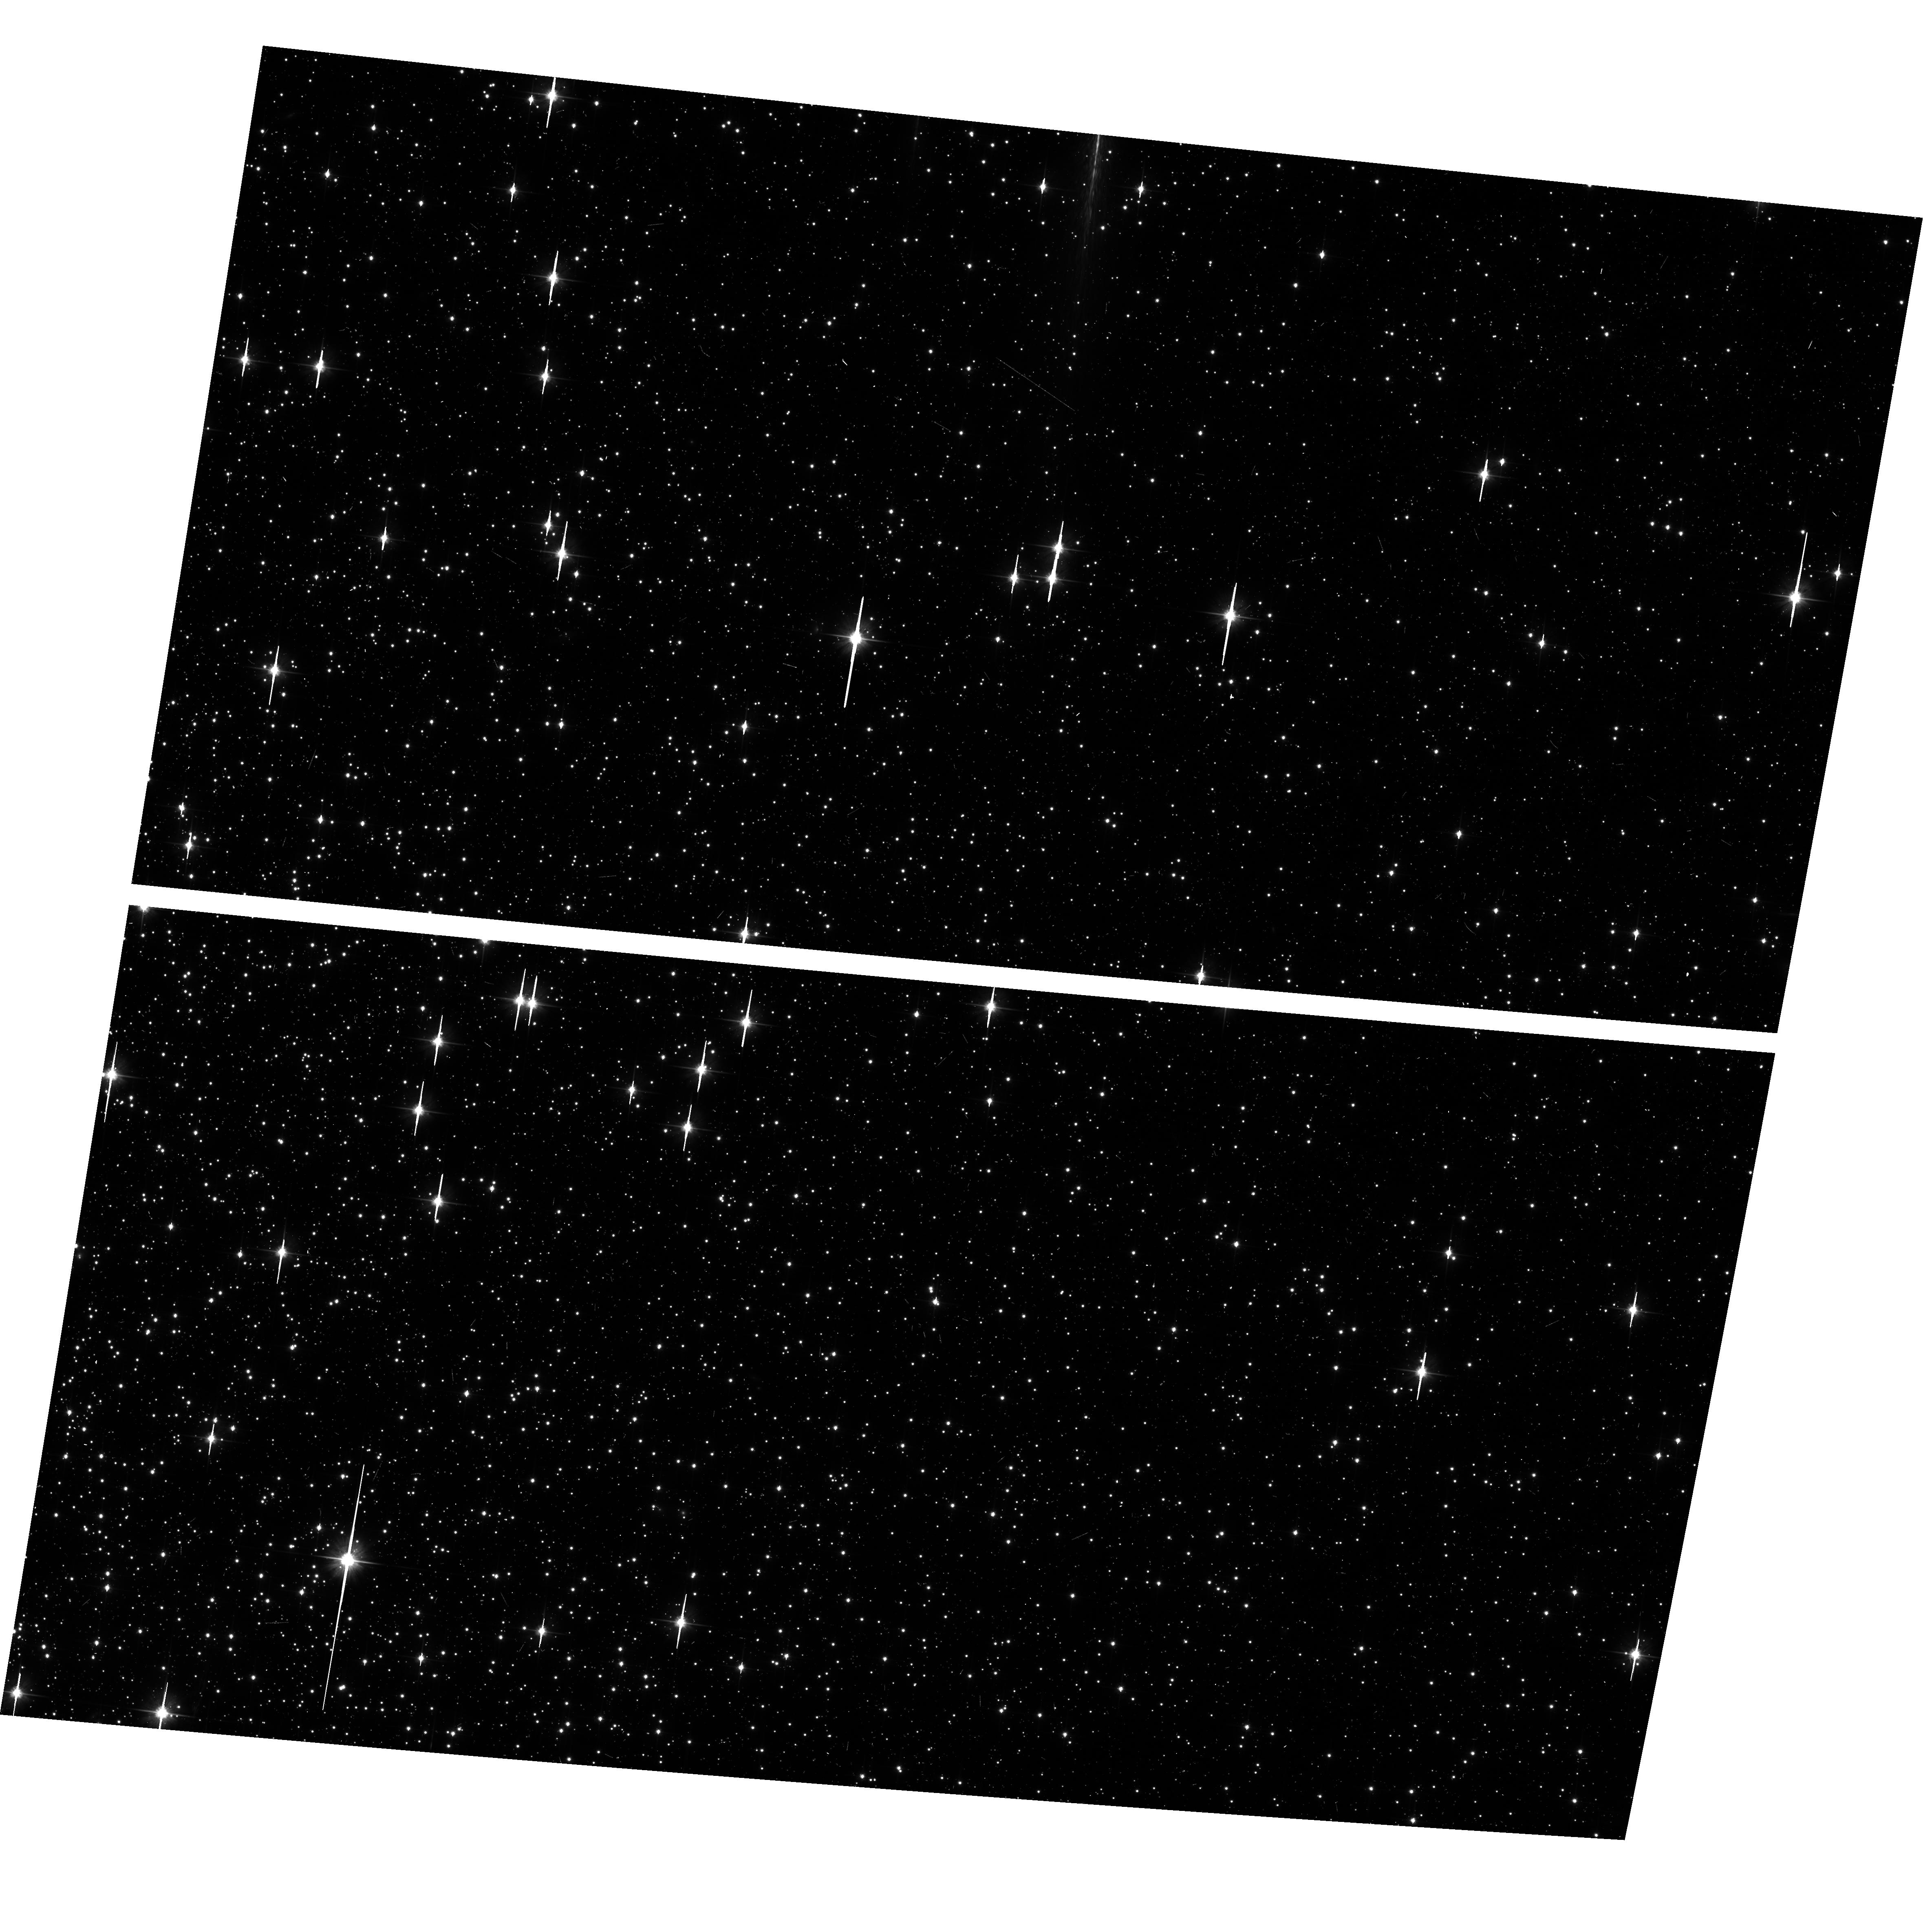
Target: NGC104-WFC
Instrument: ACS/WFC
Filter: F606W
Exposure: 6 min
Observation ID: hst_12389_02_acs_wfc_f606w_jbms02

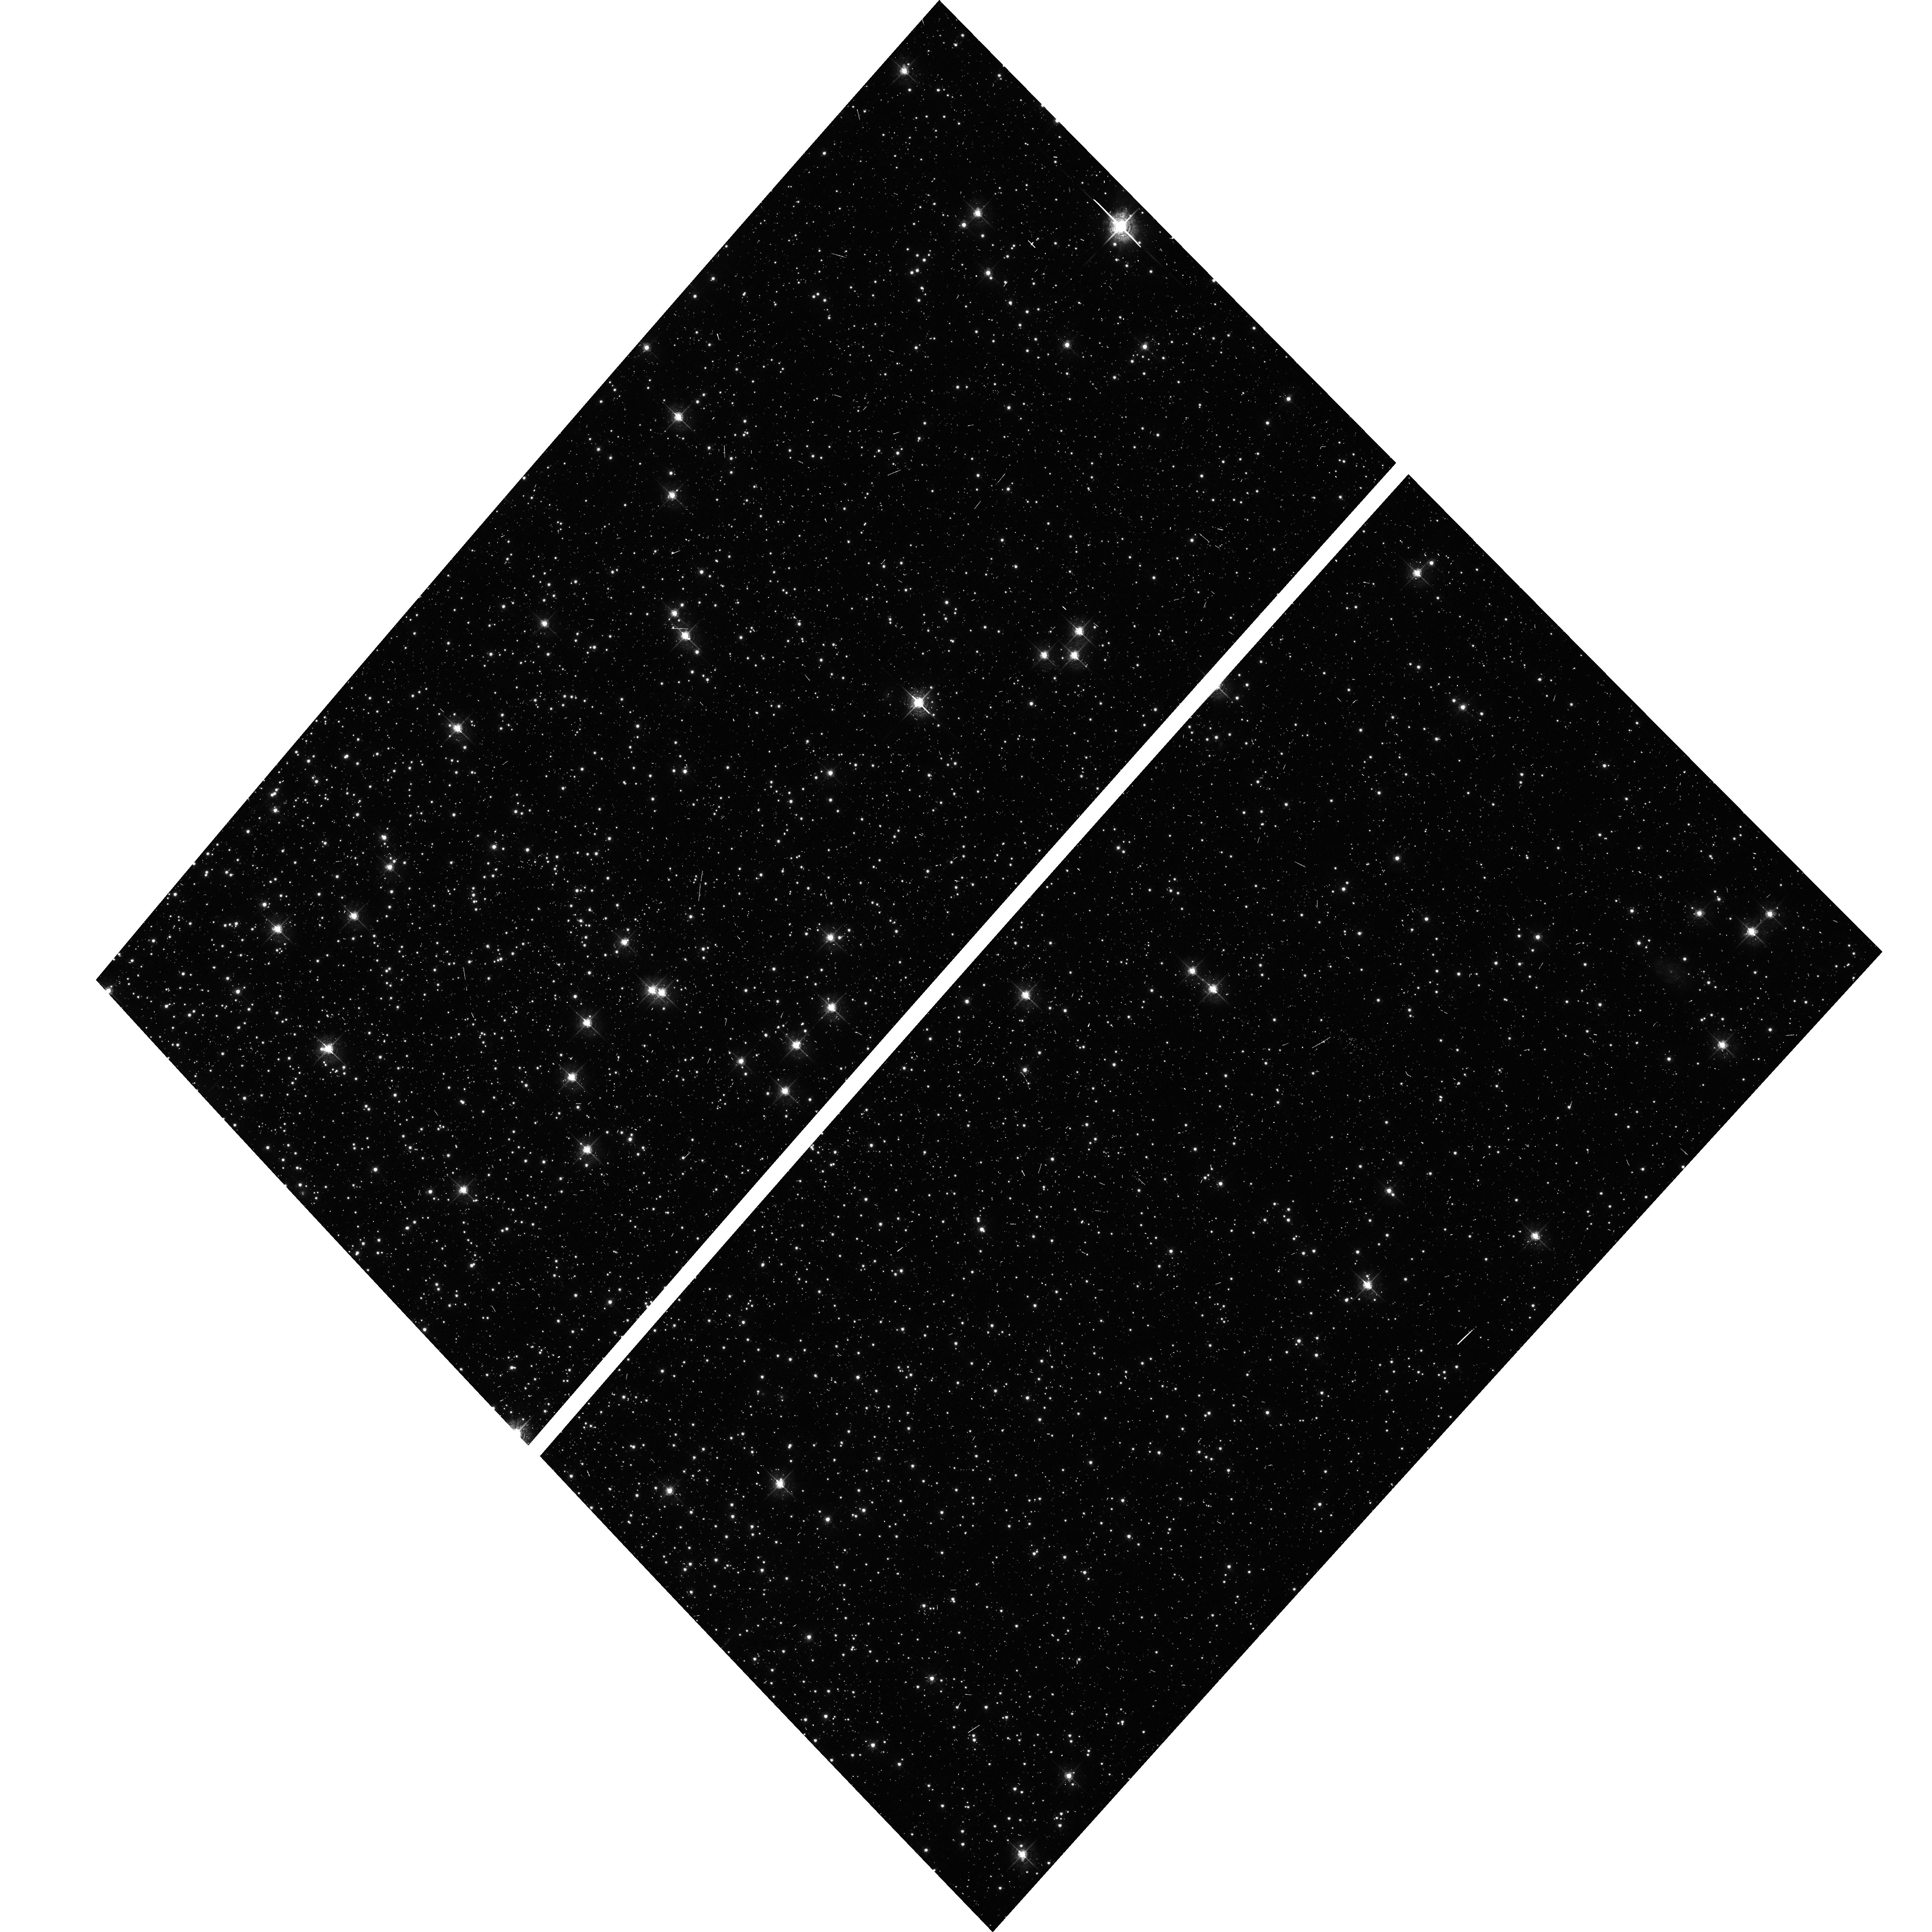
Target: NGC104-WFC
Instrument: ACS/WFC
Filter: F550M
Exposure: 6 min
Observation ID: hst_12389_01_acs_wfc_f550m_jbms01

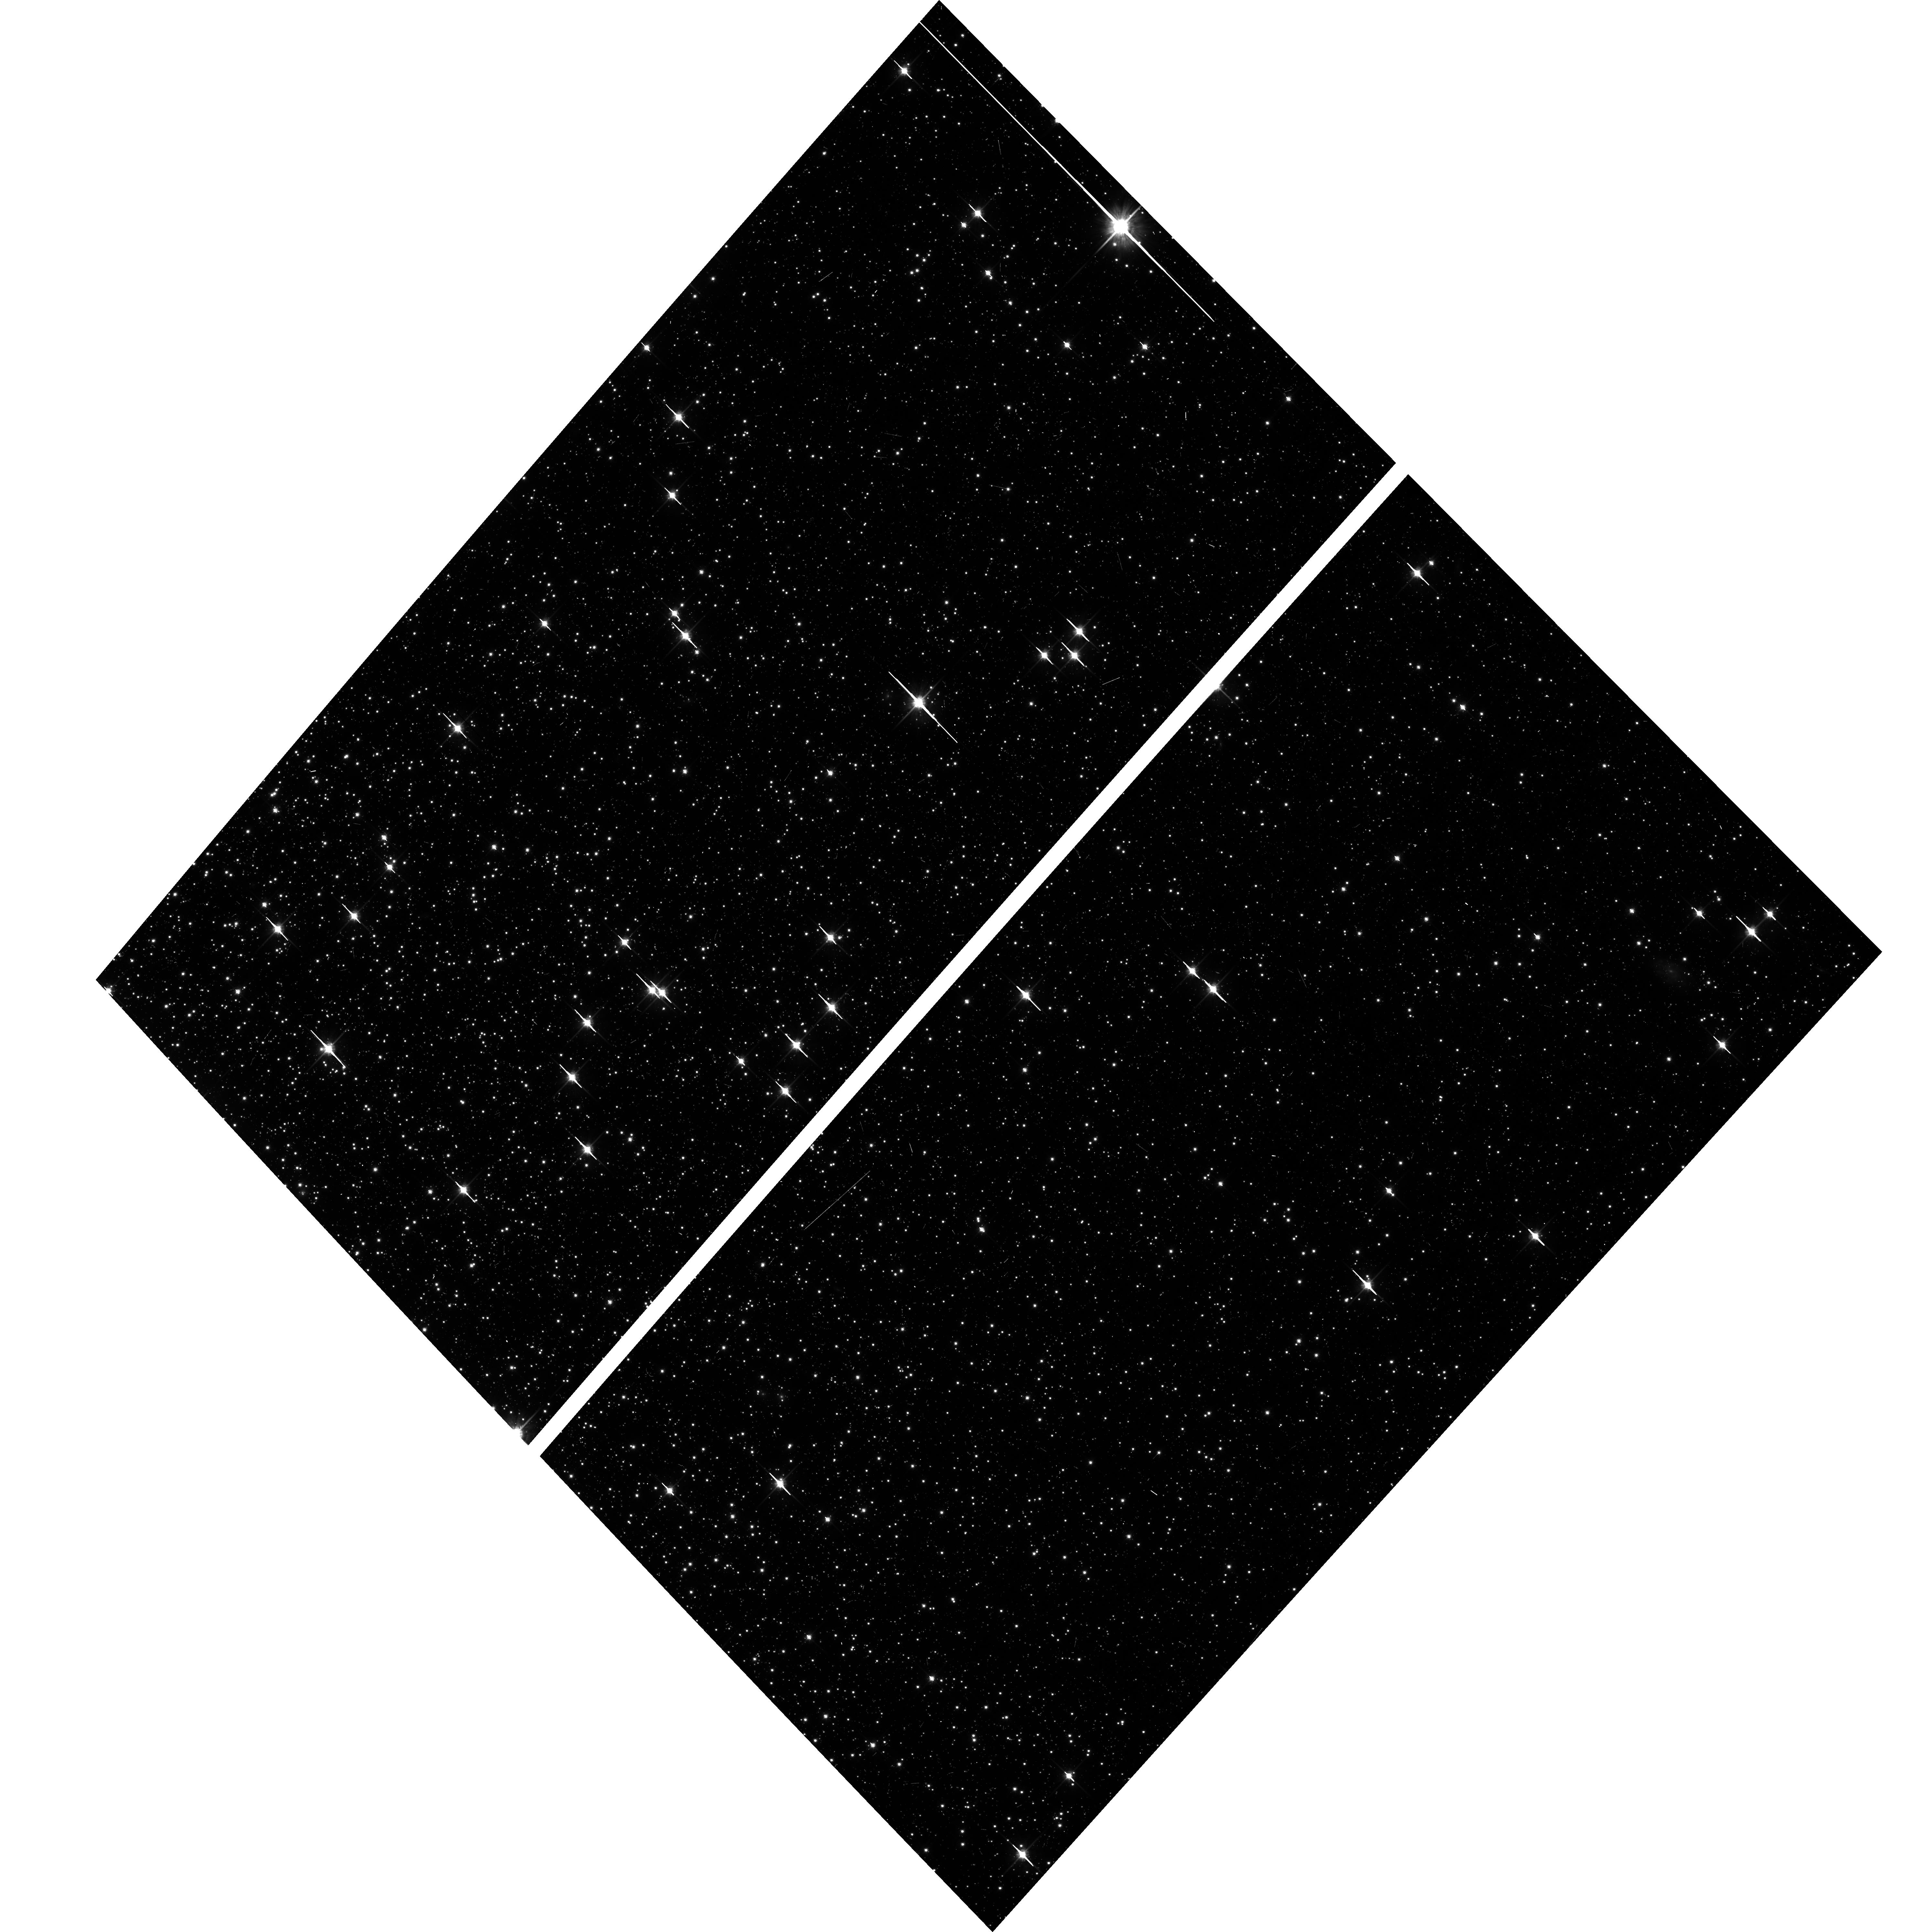
Target: NGC104-WFC
Instrument: ACS/WFC
Filter: F814W
Exposure: 6 min
Observation ID: hst_12389_01_acs_wfc_f814w_jbms01

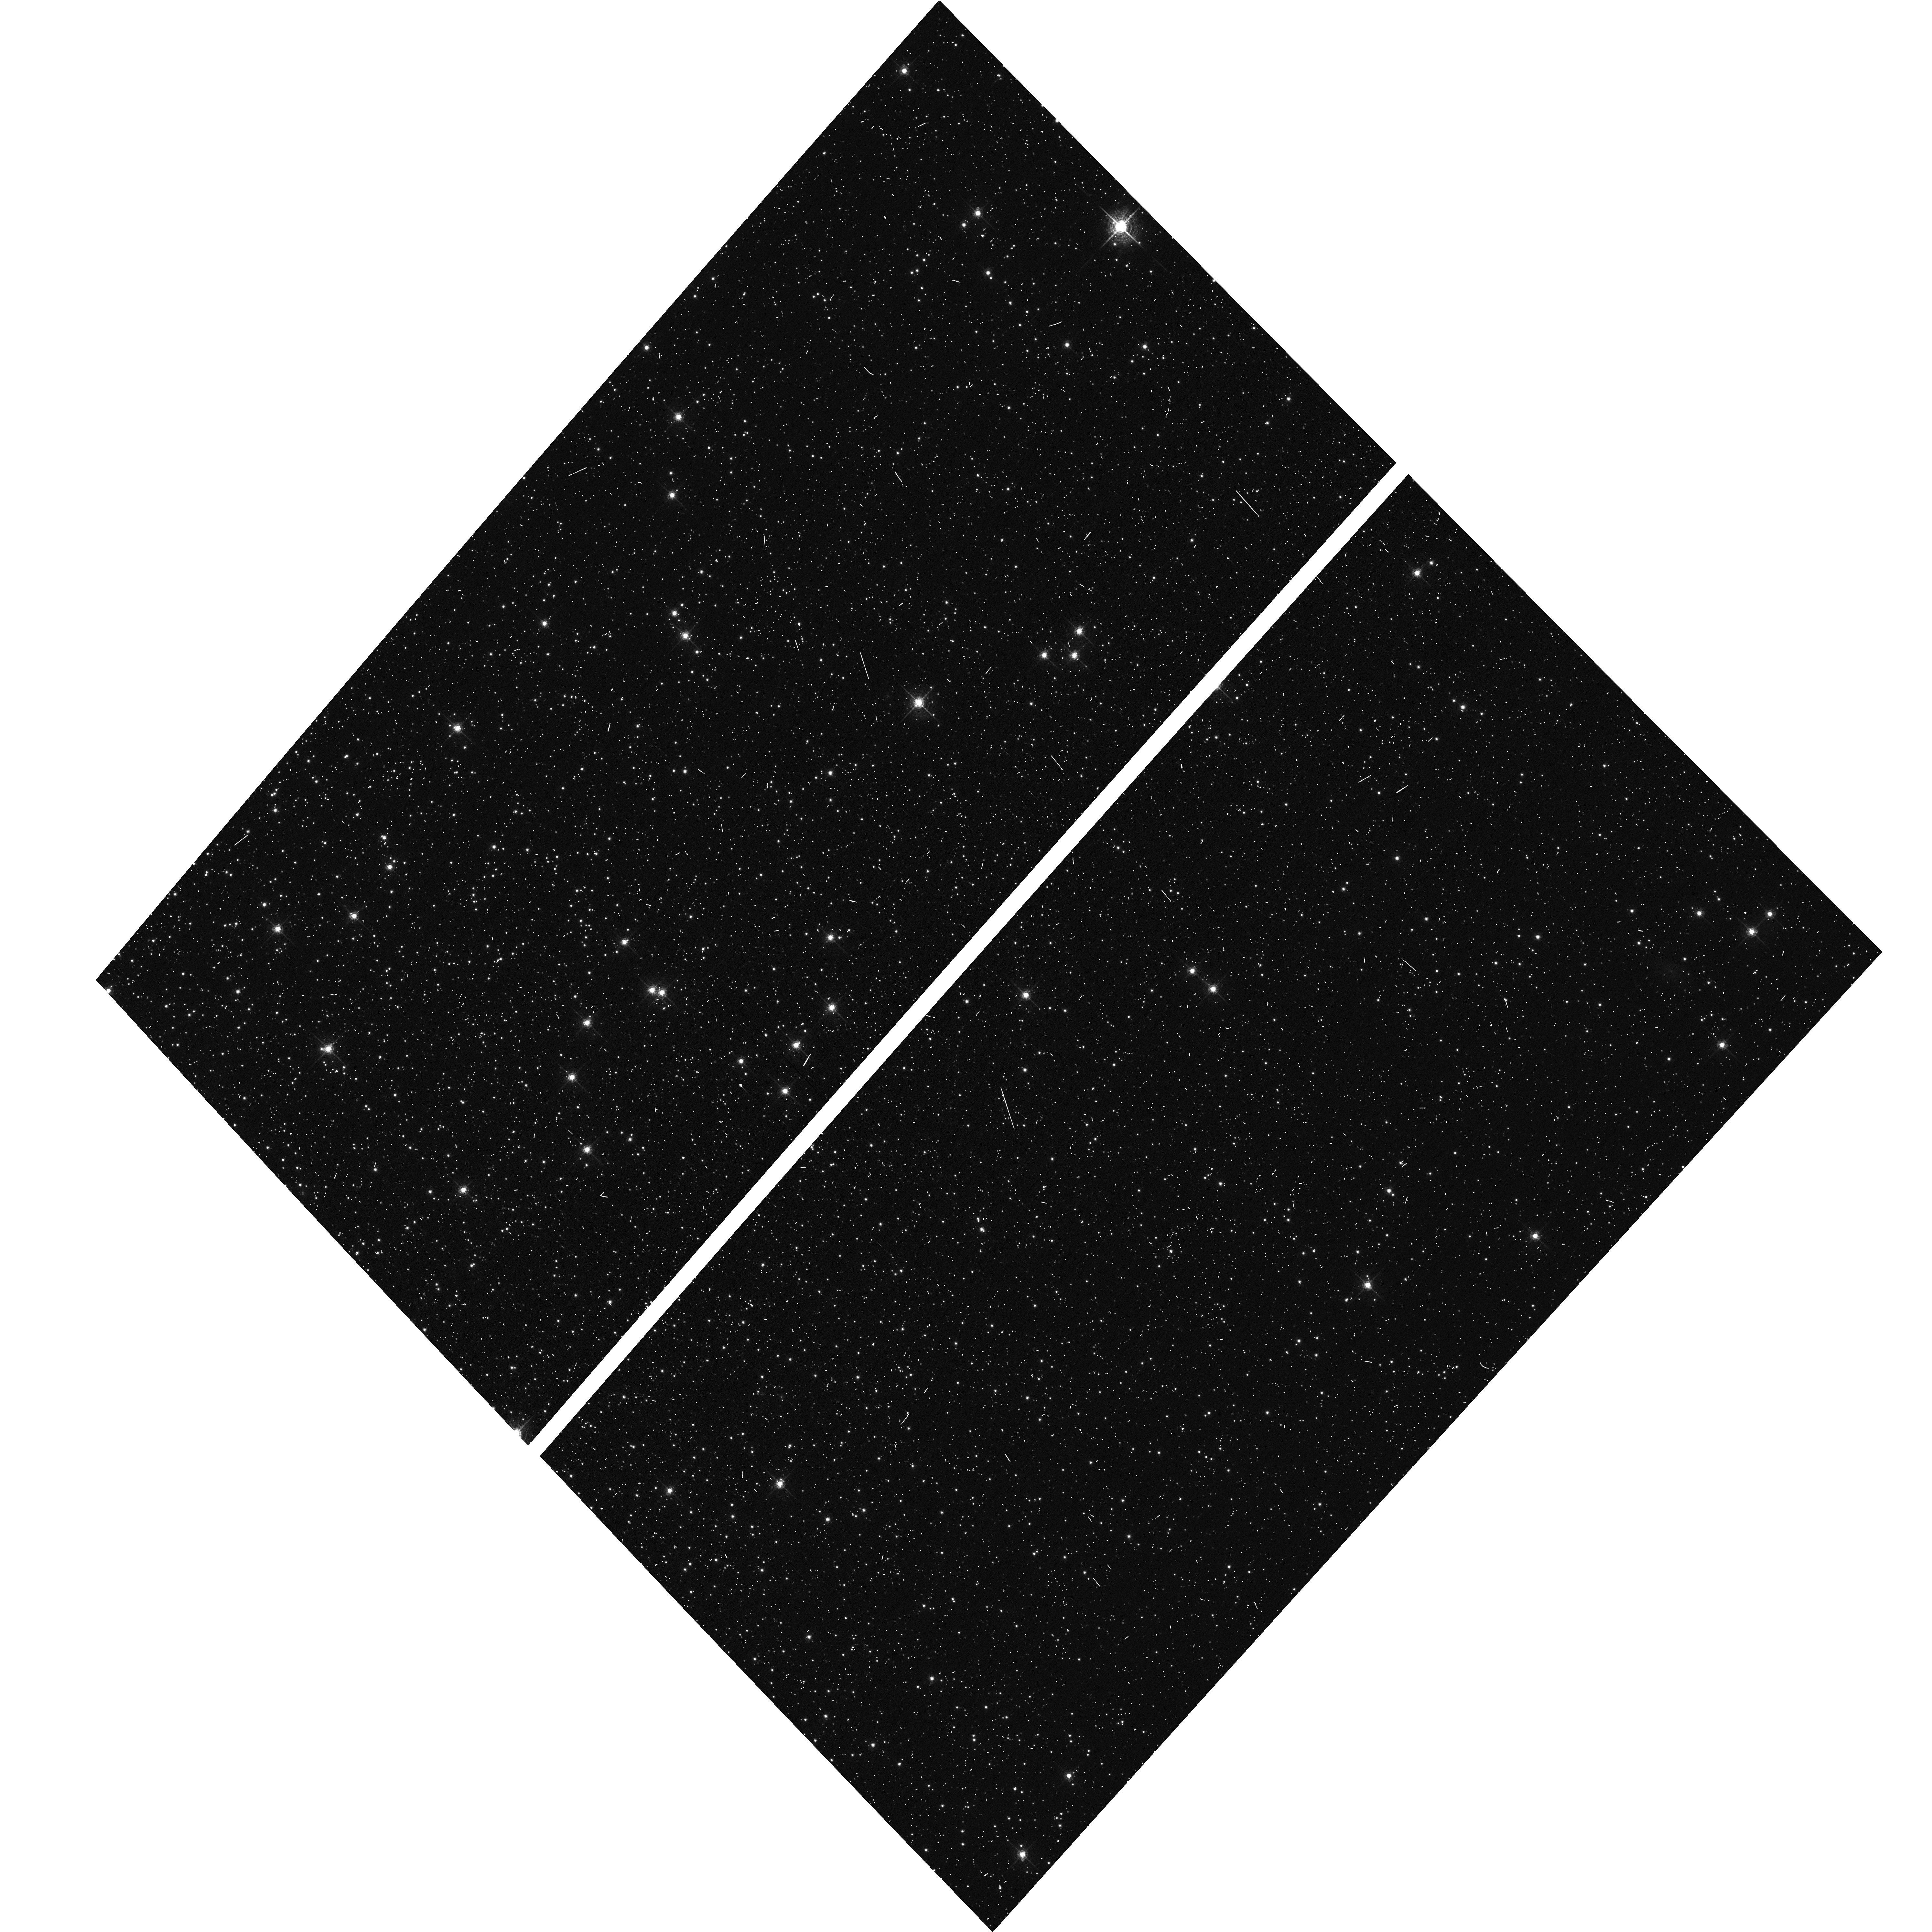
Target: NGC104-WFC
Instrument: ACS/WFC
Filter: F658N
Exposure: 6 min
Observation ID: hst_12389_01_acs_wfc_f658n_jbms01

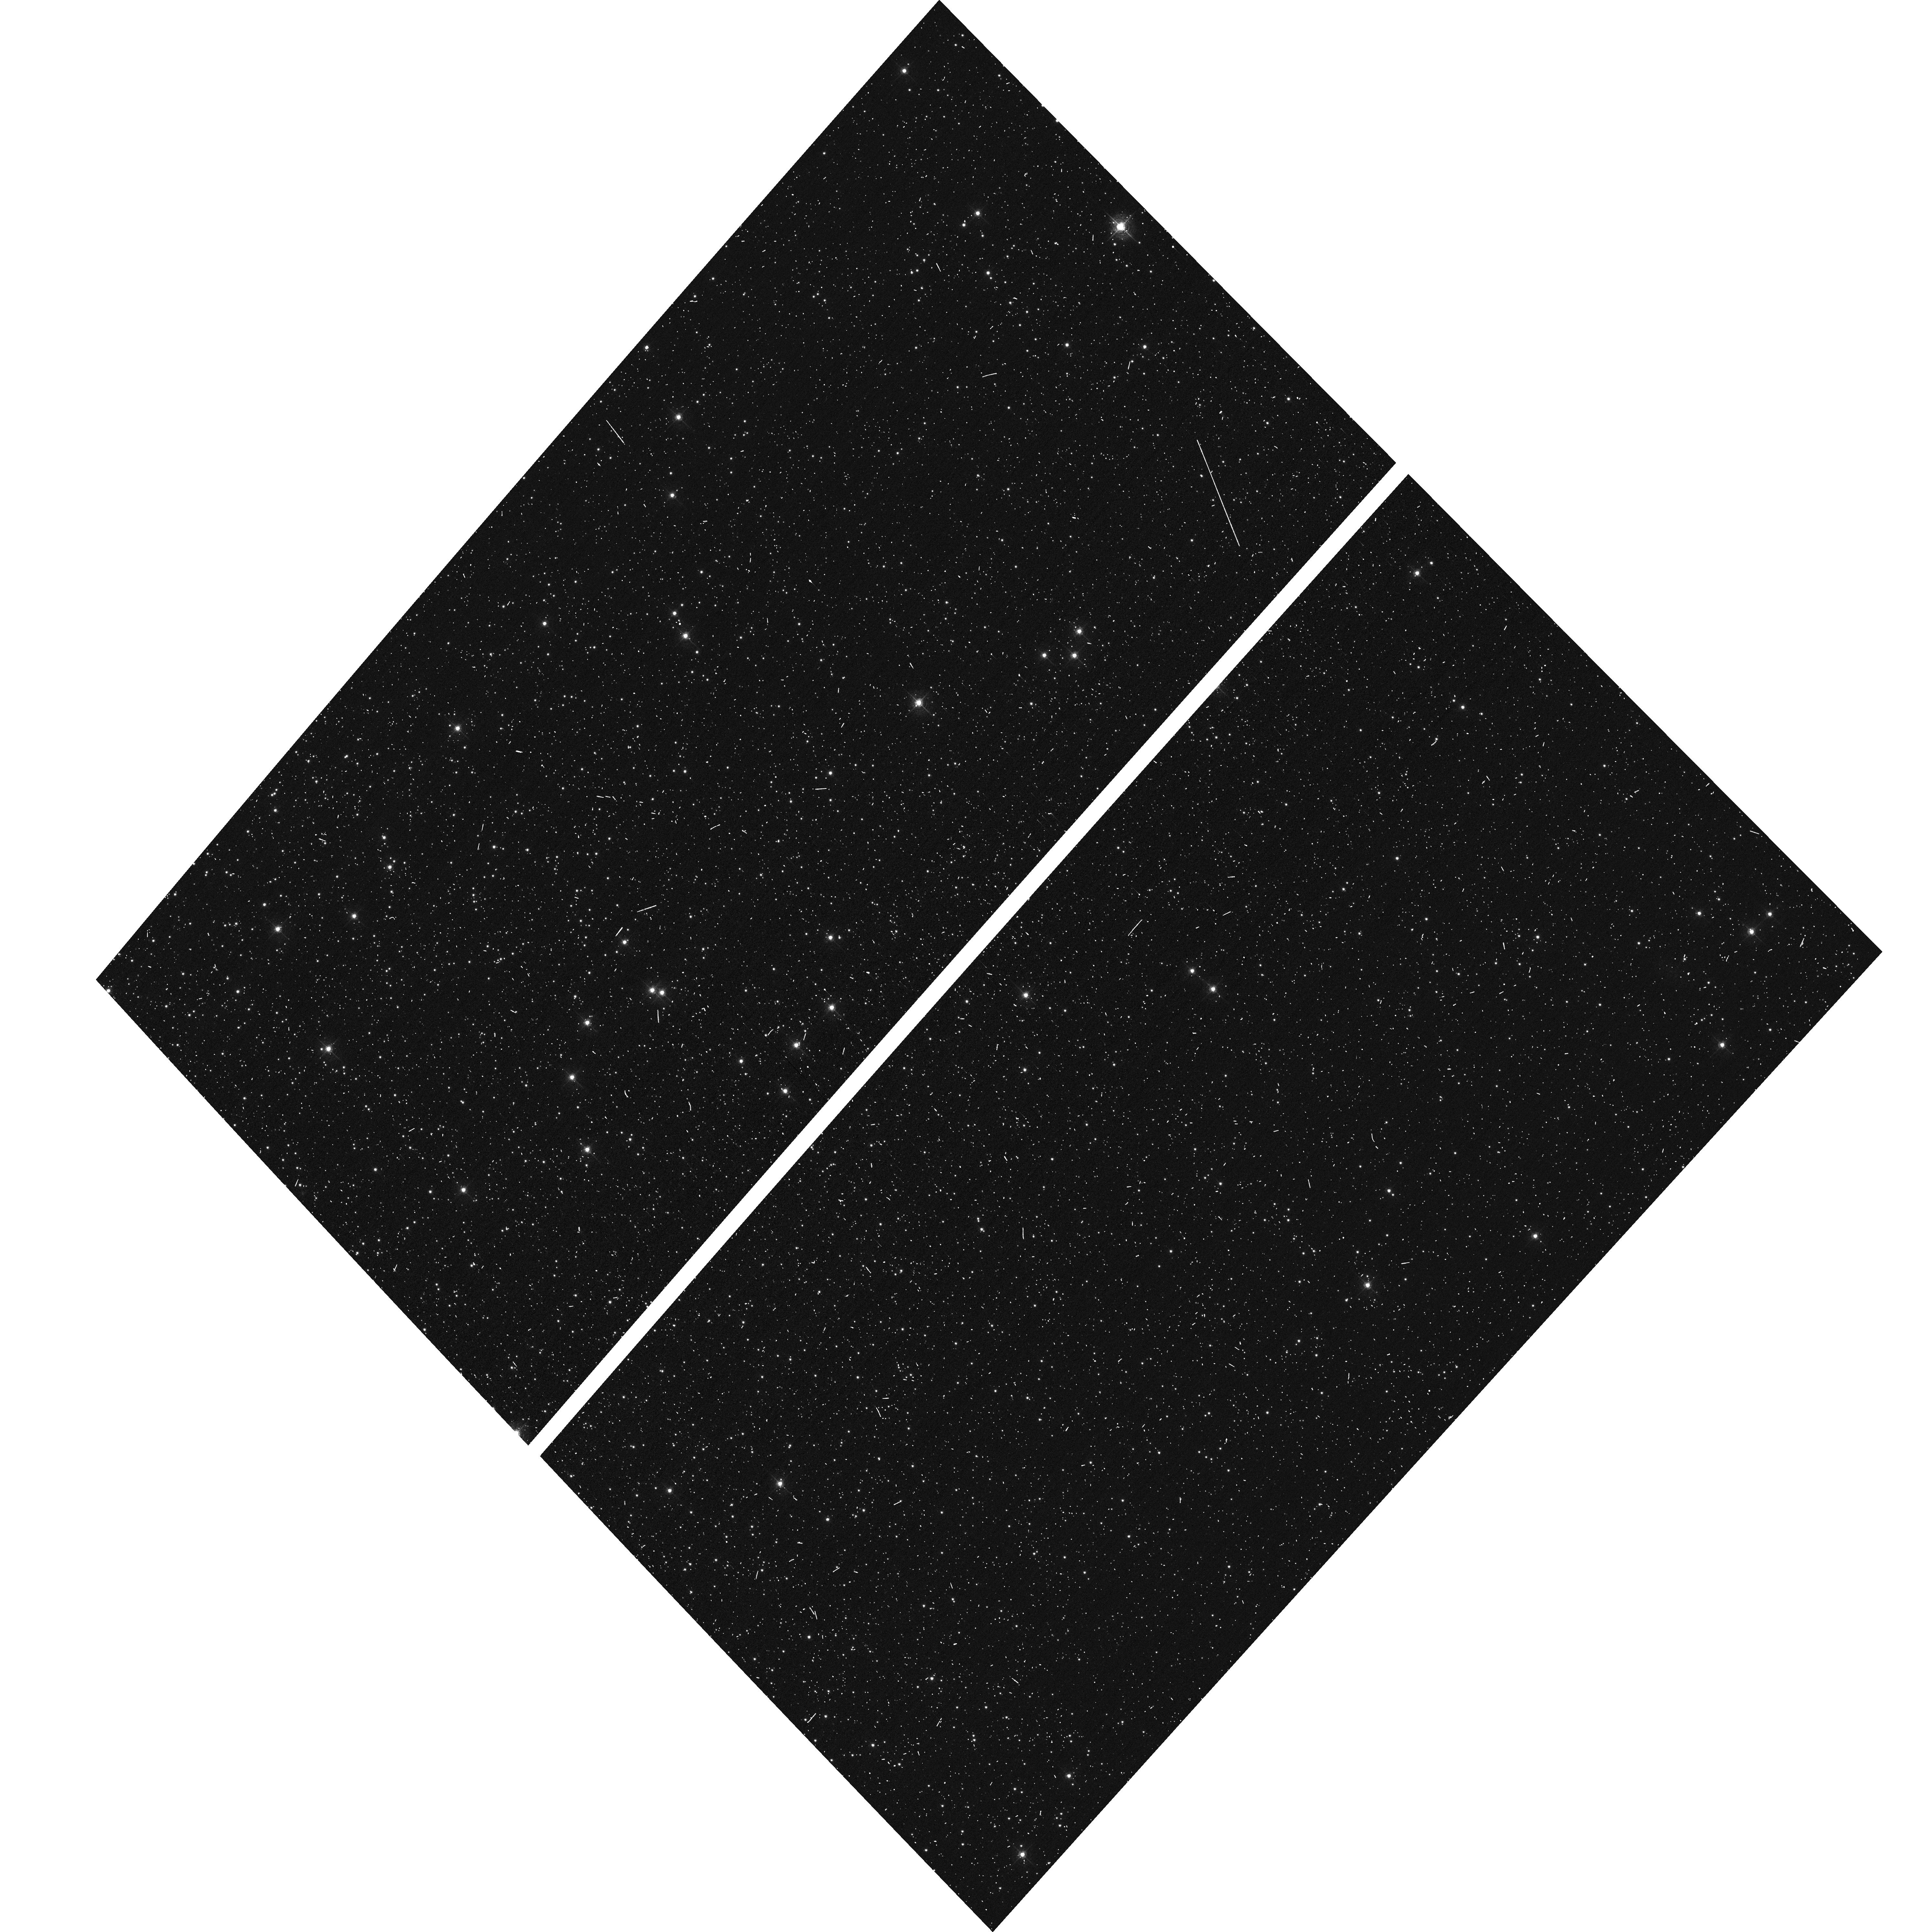
Target: NGC104-WFC
Instrument: ACS/WFC
Filter: F502N
Exposure: 6 min
Observation ID: hst_12389_01_acs_wfc_f502n_jbms01

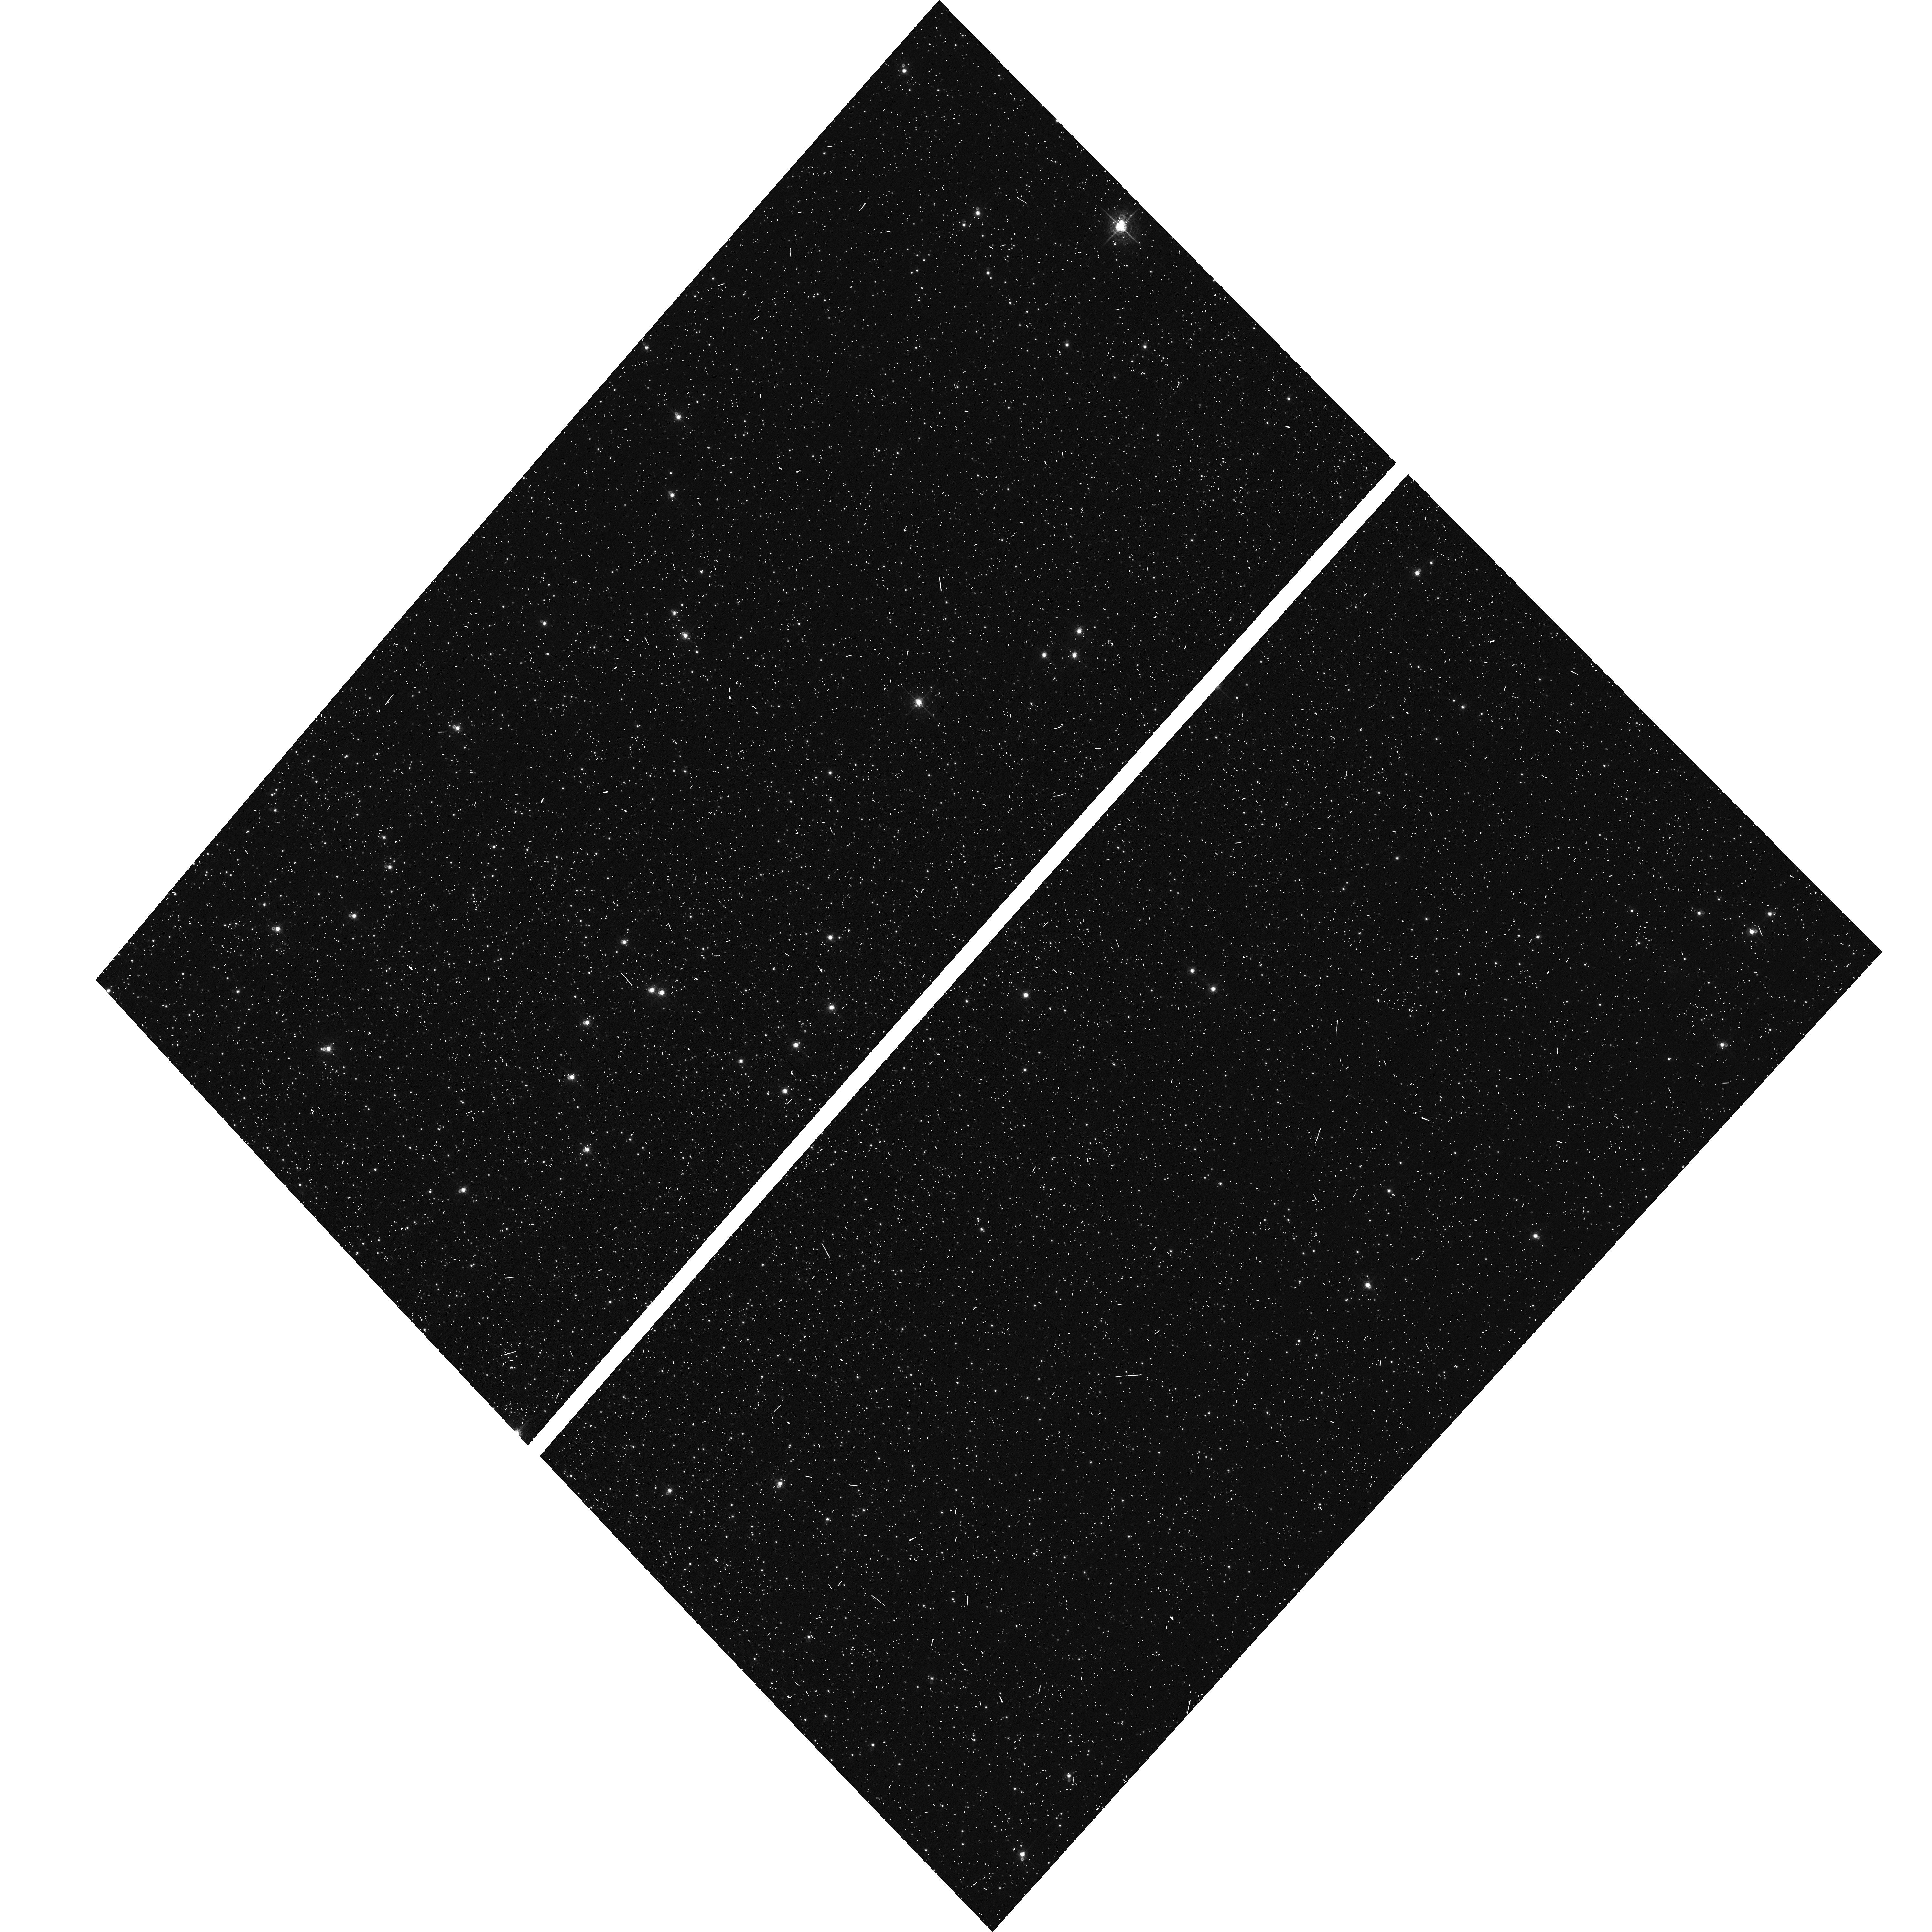
Target: NGC104-WFC
Instrument: ACS/WFC
Filter: F660N
Exposure: 6 min
Observation ID: hst_12389_01_acs_wfc_f660n_jbms01

CCD Stability Monitor (PI: Grogin, Norman)

A moderately crowded stellar field in the cluster 47 Tuc (6 arcmin West of the cluster core) is observed every four months with the WFC. The first visit exercises the full suite of broad and narrow band imaging filters and sub-array modes; following visits observe with only the six most popular Cycle 18 filters in full-frame mode. The positions and magnitudes of objects will be used to monitor local and large scale variations in the plate scale and the sensitivity of the detectors and to derive an independent measure of the detector CTE. One exposure in each sub-array mode with the WFC will allow us to verify that photometry obtained in full-frame and in sub-array modes are repeatable to better than 1%. This test is important for the ACS Photometric Cross-Calibration program, which uses sub-array exposures.